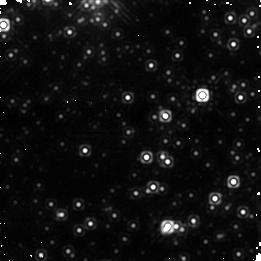
Target: OGLE-2007-BLG-224. Instrument: NICMOS/NIC1. Filter: F160W. Exposure: 21 min. Observation ID: na3h02020

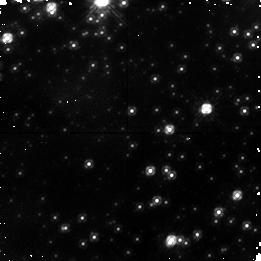
Target: OGLE-2007-BLG-224. Instrument: NICMOS/NIC1. Filter: F110W. Exposure: 17 min. Observation ID: na3h04010

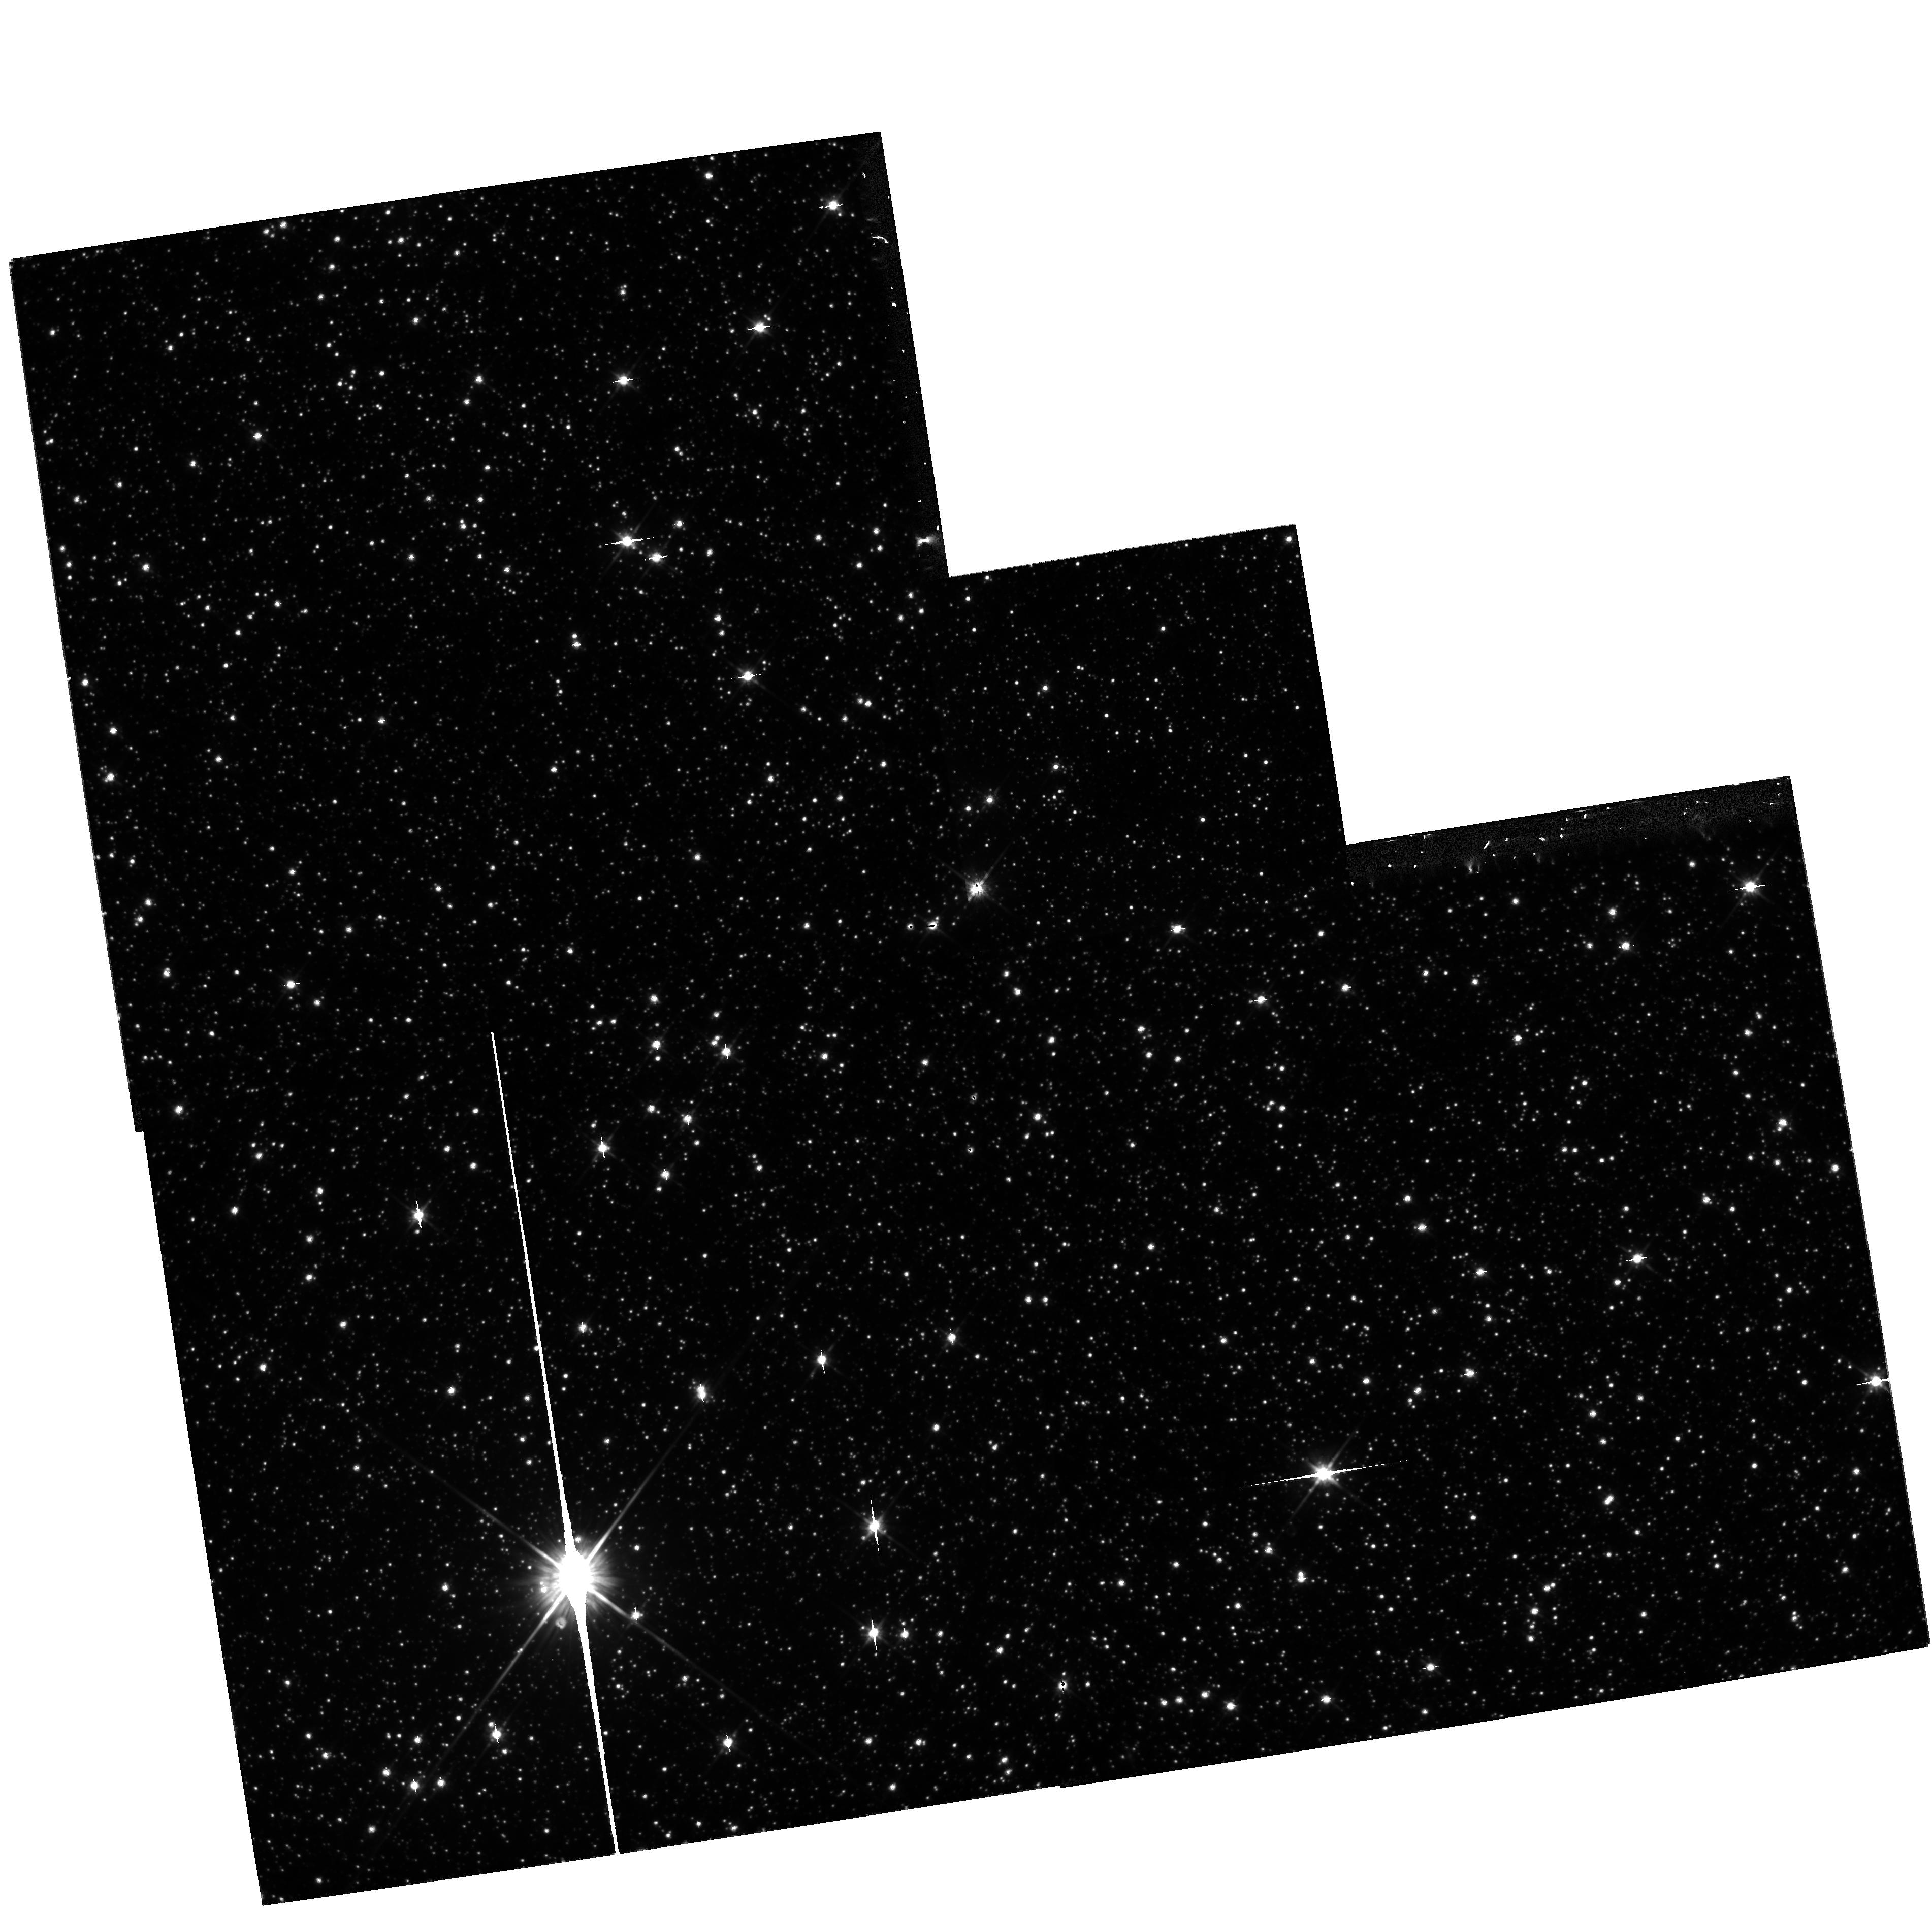
Target: OGLE-2007-BLG-224. Instrument: WFPC2/PC. Filter: F814W. Exposure: 13 min. Observation ID: hst_11311_03_wfpc2_pc_f814w_ua3h03

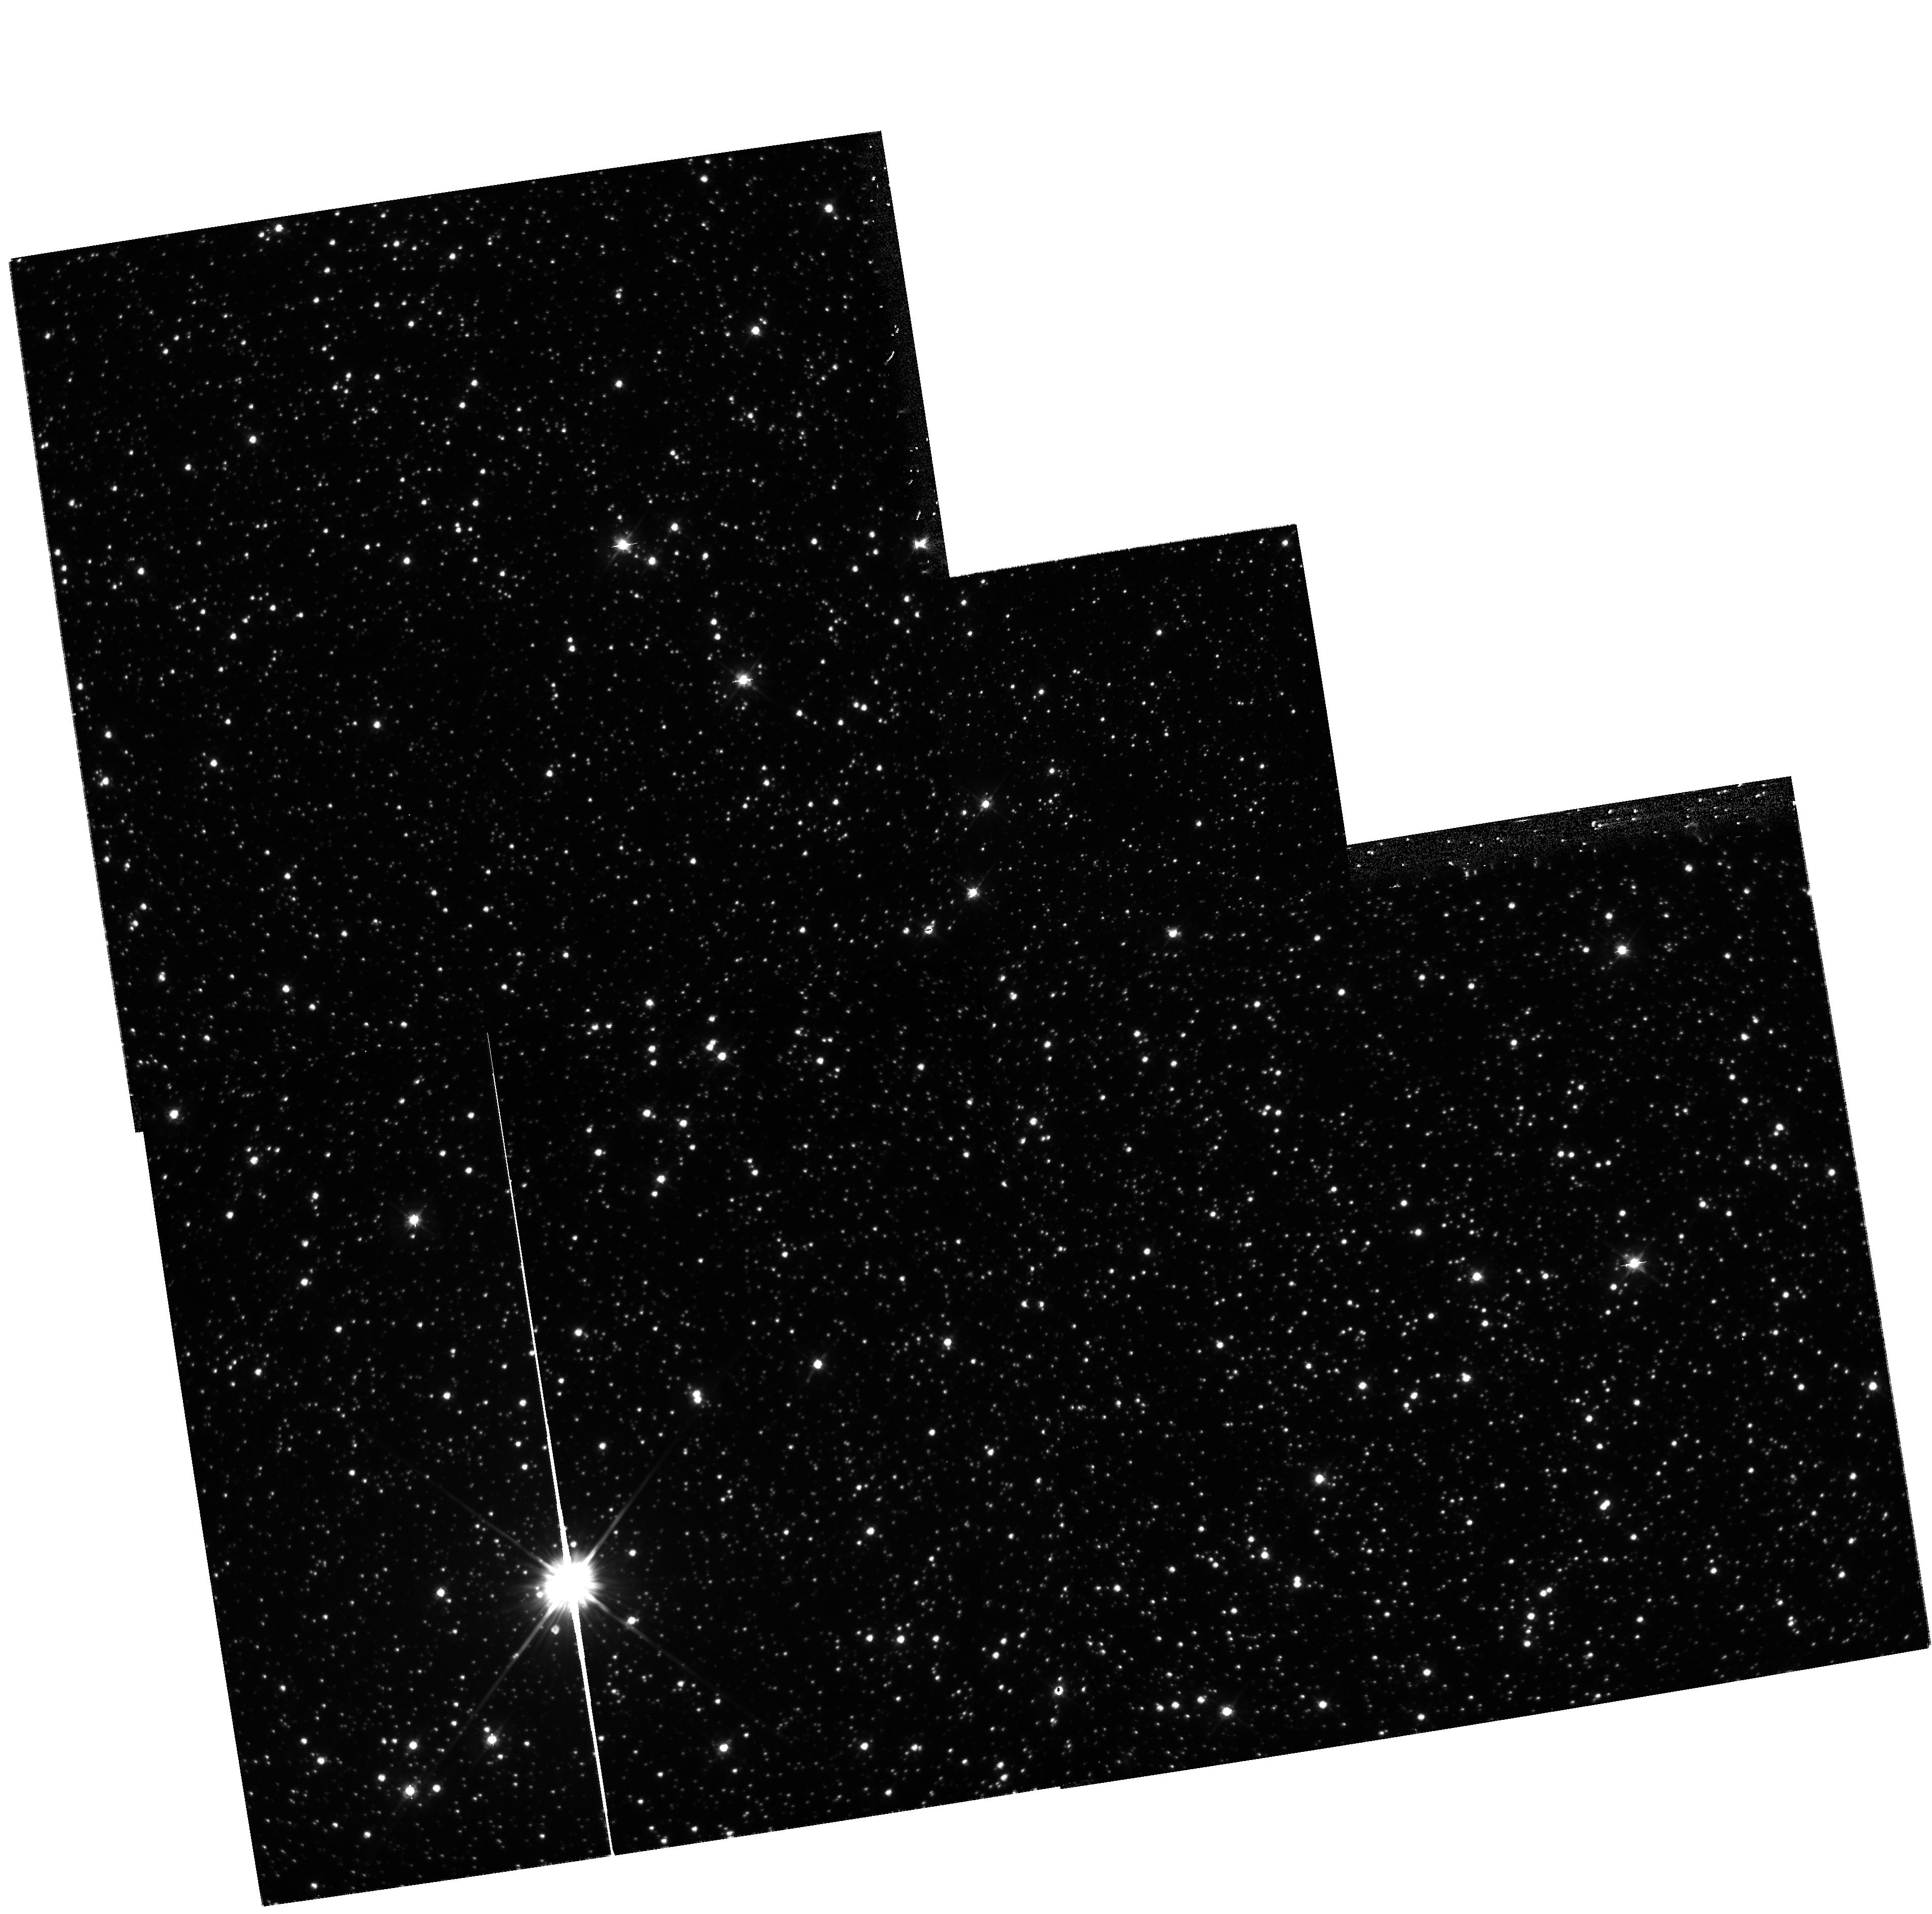
Target: OGLE-2007-BLG-224. Instrument: WFPC2/PC. Filter: F555W. Exposure: 13 min. Observation ID: hst_11311_01_wfpc2_pc_f555w_ua3h01

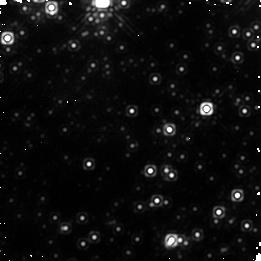
Target: OGLE-2007-BLG-224. Instrument: NICMOS/NIC1. Filter: F160W. Exposure: 21 min. Observation ID: na3h04020

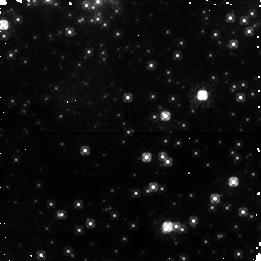
Target: OGLE-2007-BLG-224. Instrument: NICMOS/NIC1. Filter: F110W. Exposure: 21 min. Observation ID: na3h02010

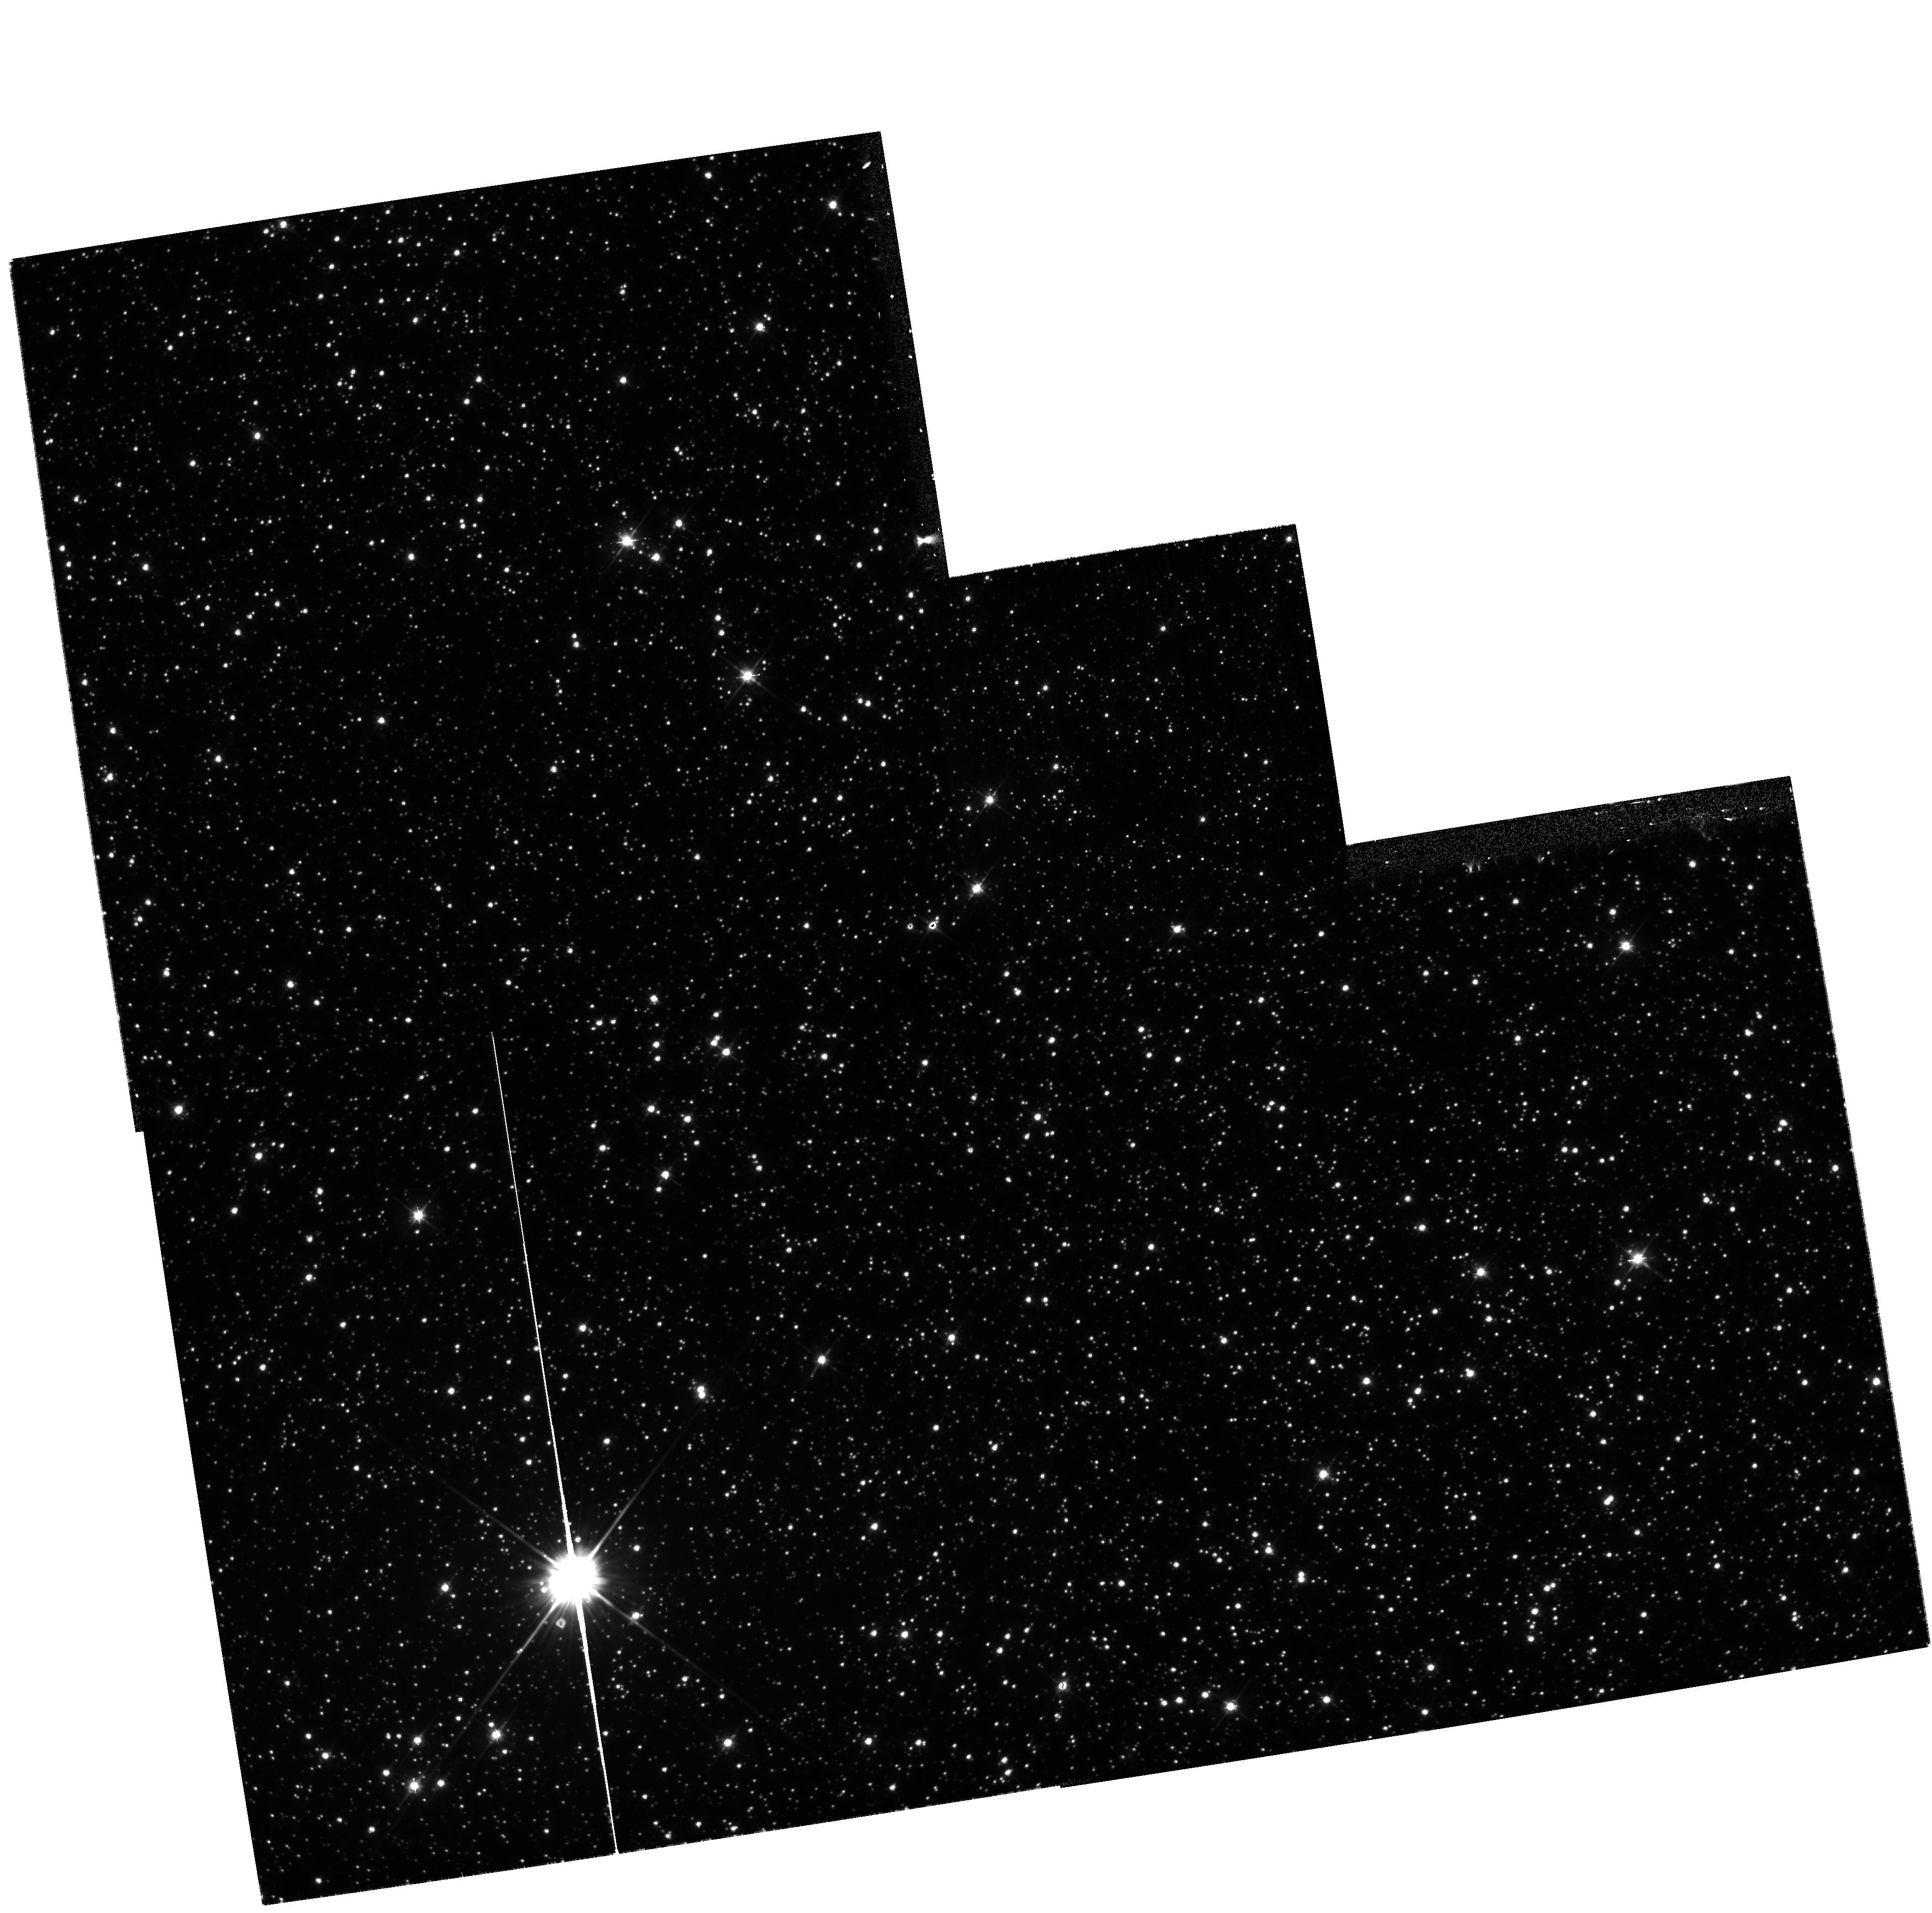
Target: OGLE-2007-BLG-224. Instrument: WFPC2/PC. Filter: F555W. Exposure: 13 min. Observation ID: hst_11311_03_wfpc2_pc_f555w_ua3h03

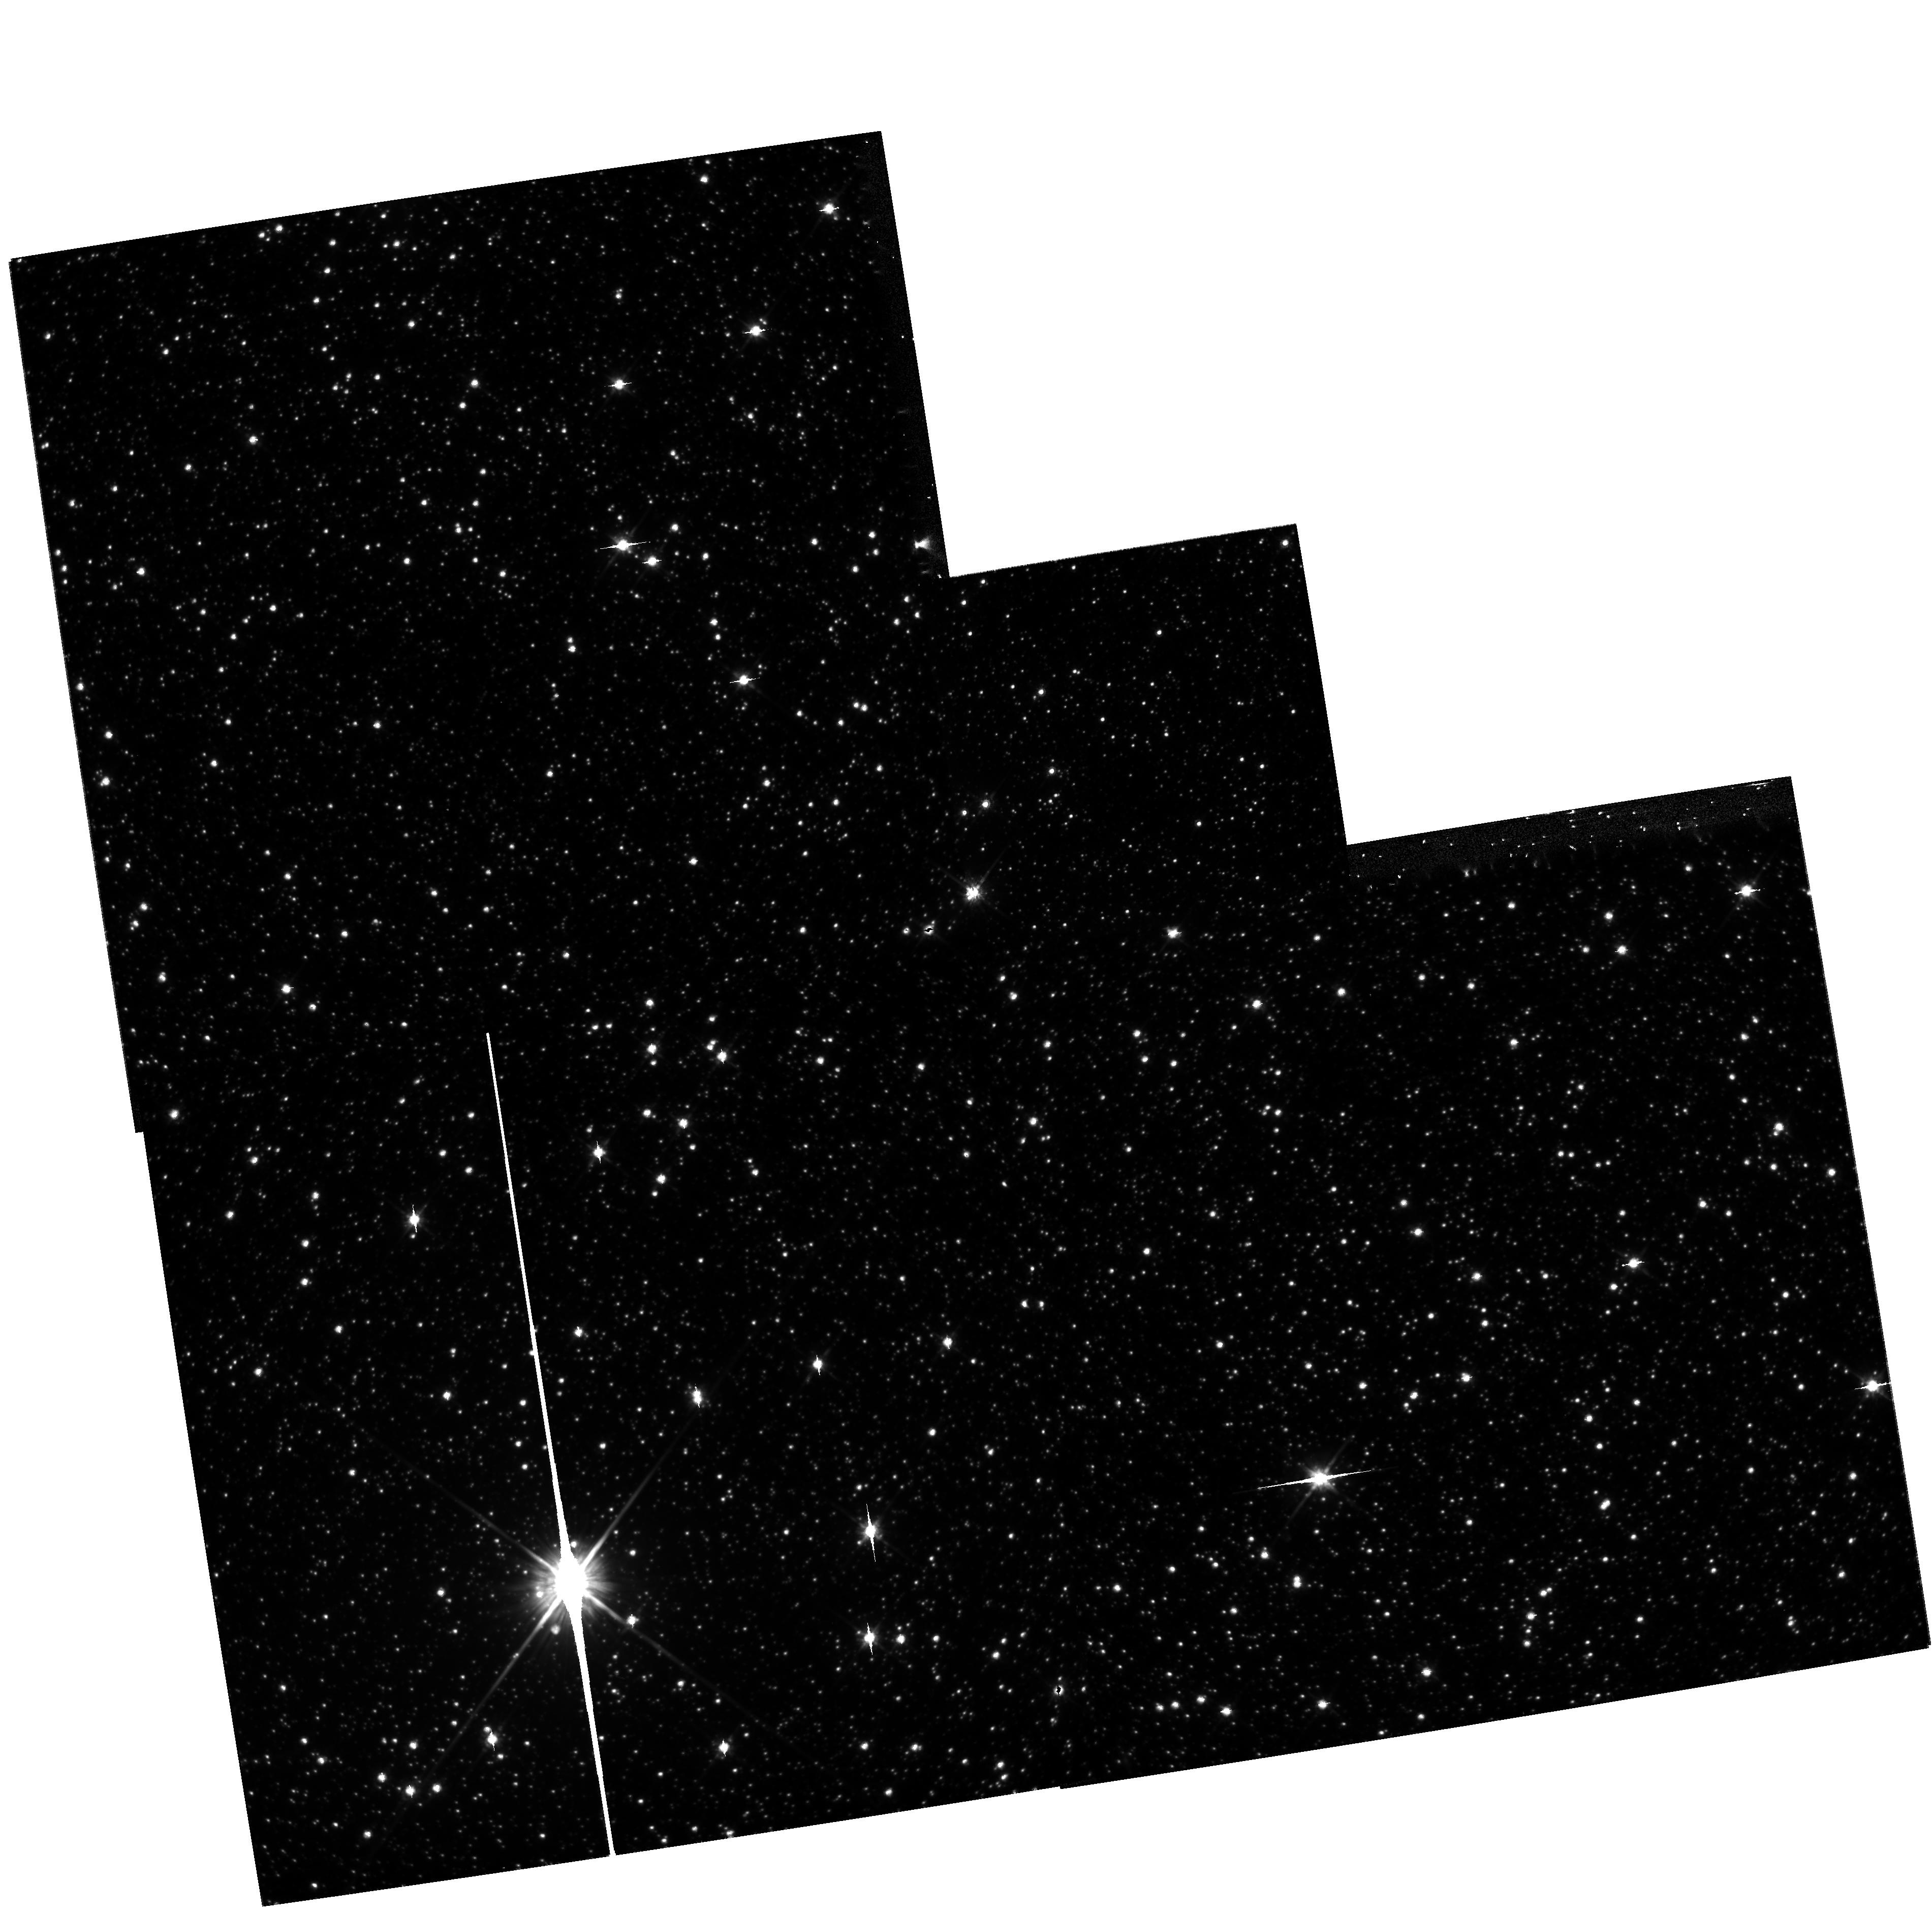
Target: OGLE-2007-BLG-224. Instrument: WFPC2/PC. Filter: F814W. Exposure: 13 min. Observation ID: hst_11311_01_wfpc2_pc_f814w_ua3h01

The high-amplification microlensing event OGLE-2007-BLG-224: a substellar lens in the Galactic disk or a low-mass stellar lens in the halo? (PI: Sahu, Kailash C.)

OGLE-2007-BLG-224/MOA-2007-BLG-163 is a remarkable microlensing event towards the Galactic bulge, which peaked on May 12, 2007. The light curve reached a peak magnification of ~3700, which is the highest magnification ever observed. The color and magnitude of the source indicate that it is a G-dwarf in the Galactic bulge, and source radius crossing time of t* = 8.2 minutes implies that the lens-source relative proper motion is 45 mas/yr. This indicates that the lens must either be a very nearby brown dwarf, or a halo star. The HST observations proposed here provide a very good chance to distinguish between these two possibilities and to determine the distance and mass of the lens. If it is a nearby brown dwarf, it is likely to be associated with a high-proper-motion star that is found close to the source. HST observations taken at two epochs will resolve out the geocentric and the heliocentric the proper-motions, thus providing unambiguous proof that it is a substellar lens. If the lens is a halo star, then it should be detectable as it separates from the source star over the next year. This would be the first definitive detection of a lens star in the Galatic halo and it would help to resolve the long running controversy over whether a significant fraction of the microlensing events seen towards the Magellanic Clouds are due to lens objects in the halo. Thus, it will either be the first clear proof of a substellar lens in the Galactic disk, or the first clear detection of a halo lens.